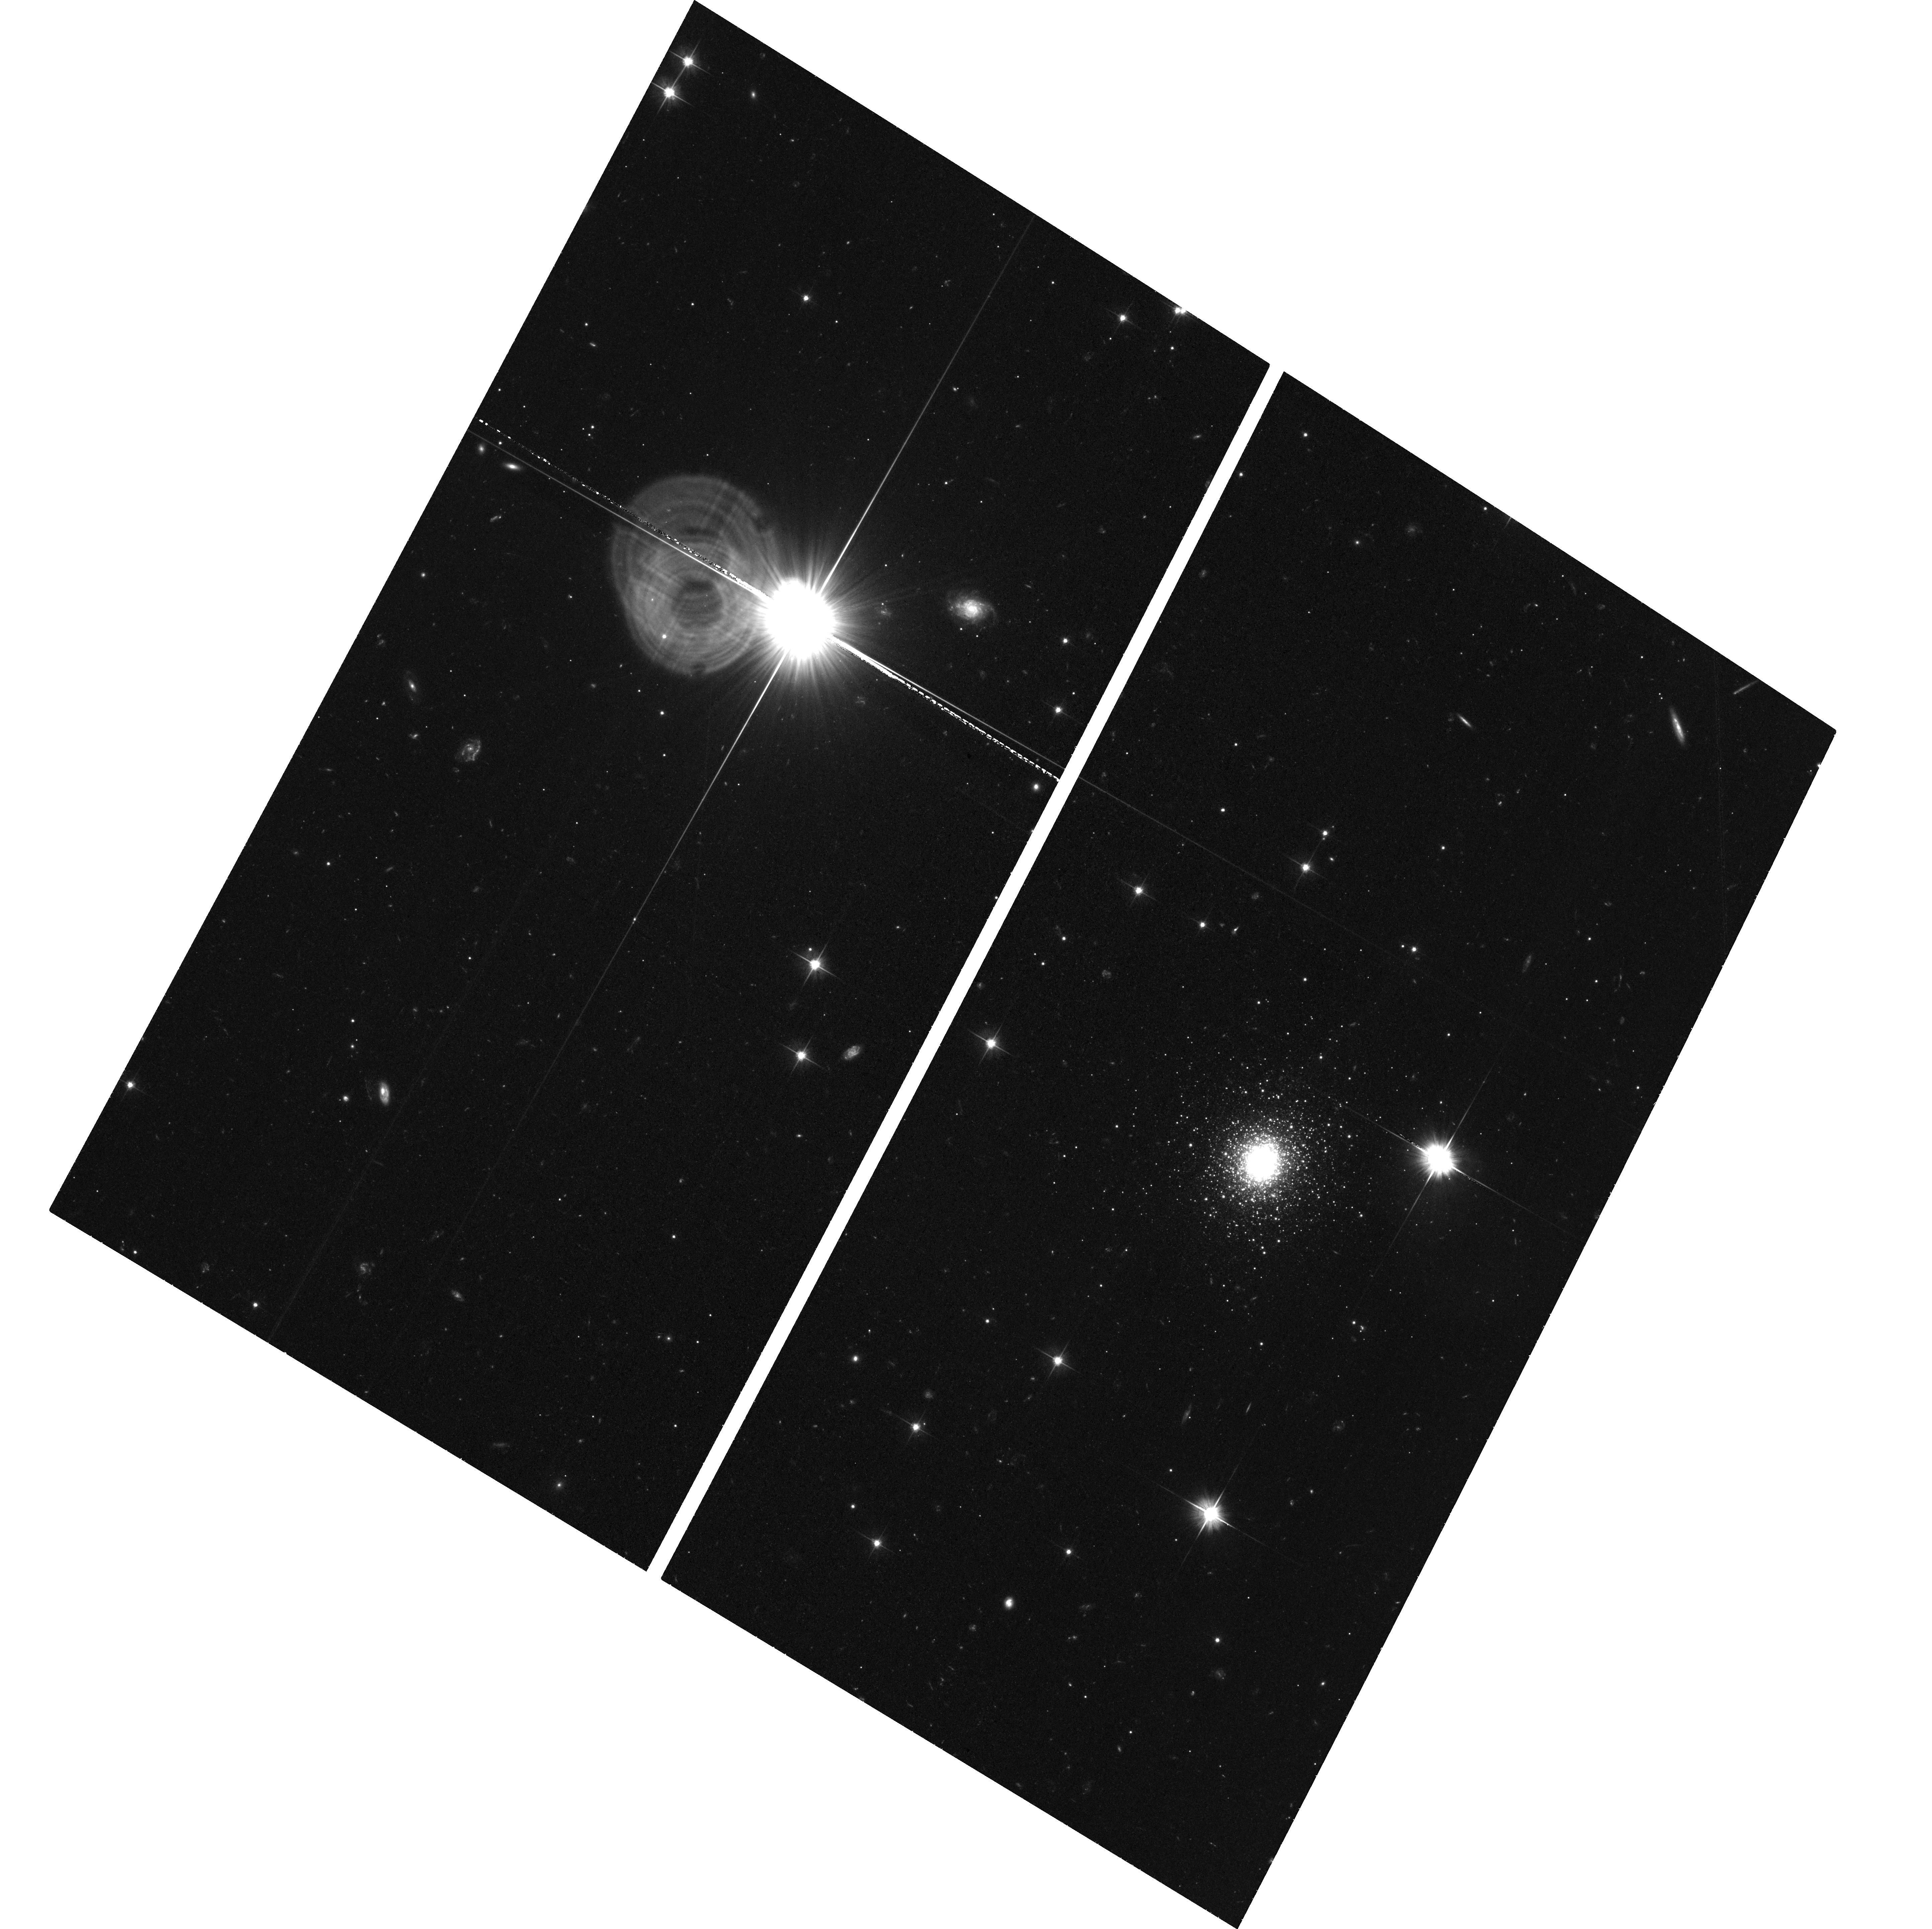
Target: B514
Instrument: ACS/WFC
Filter: F606W
Exposure: 1.3 h
Observation ID: hst_16746_07_acs_wfc_f606w_jepn07

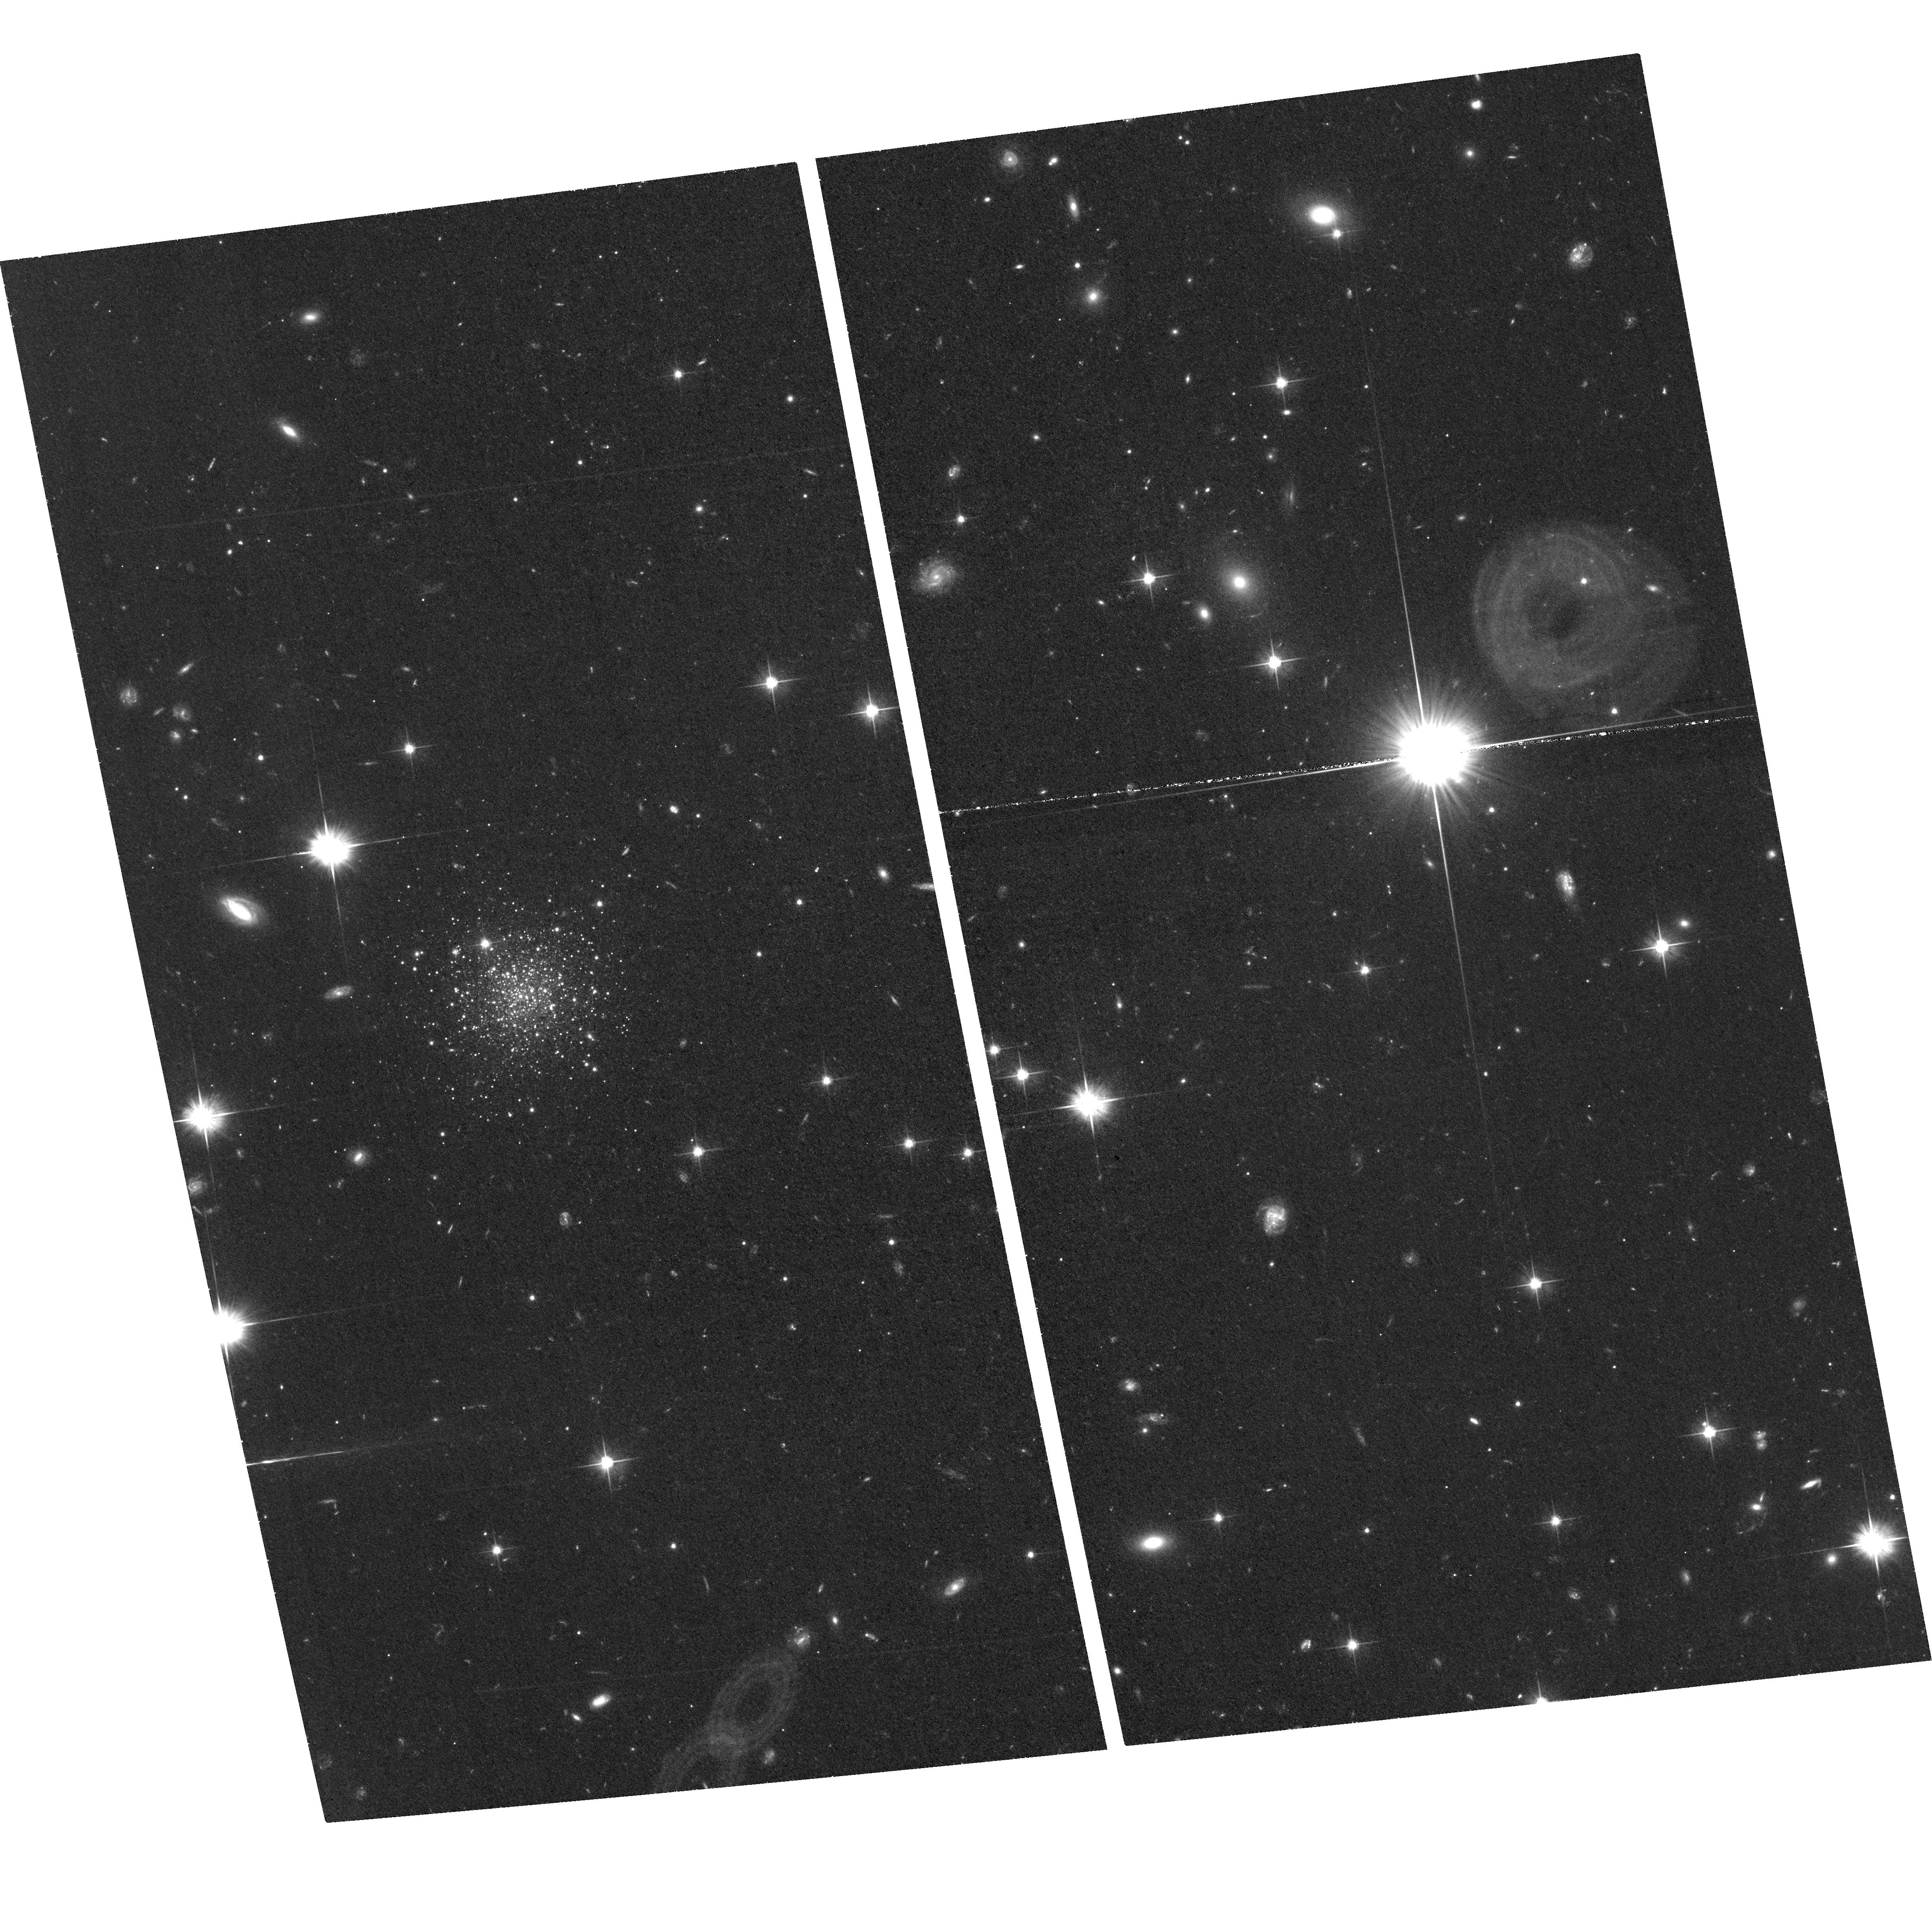
Target: PANDAS-02
Instrument: ACS/WFC
Filter: F606W
Exposure: 1.4 h
Observation ID: hst_16746_01_acs_wfc_f606w_jepn01

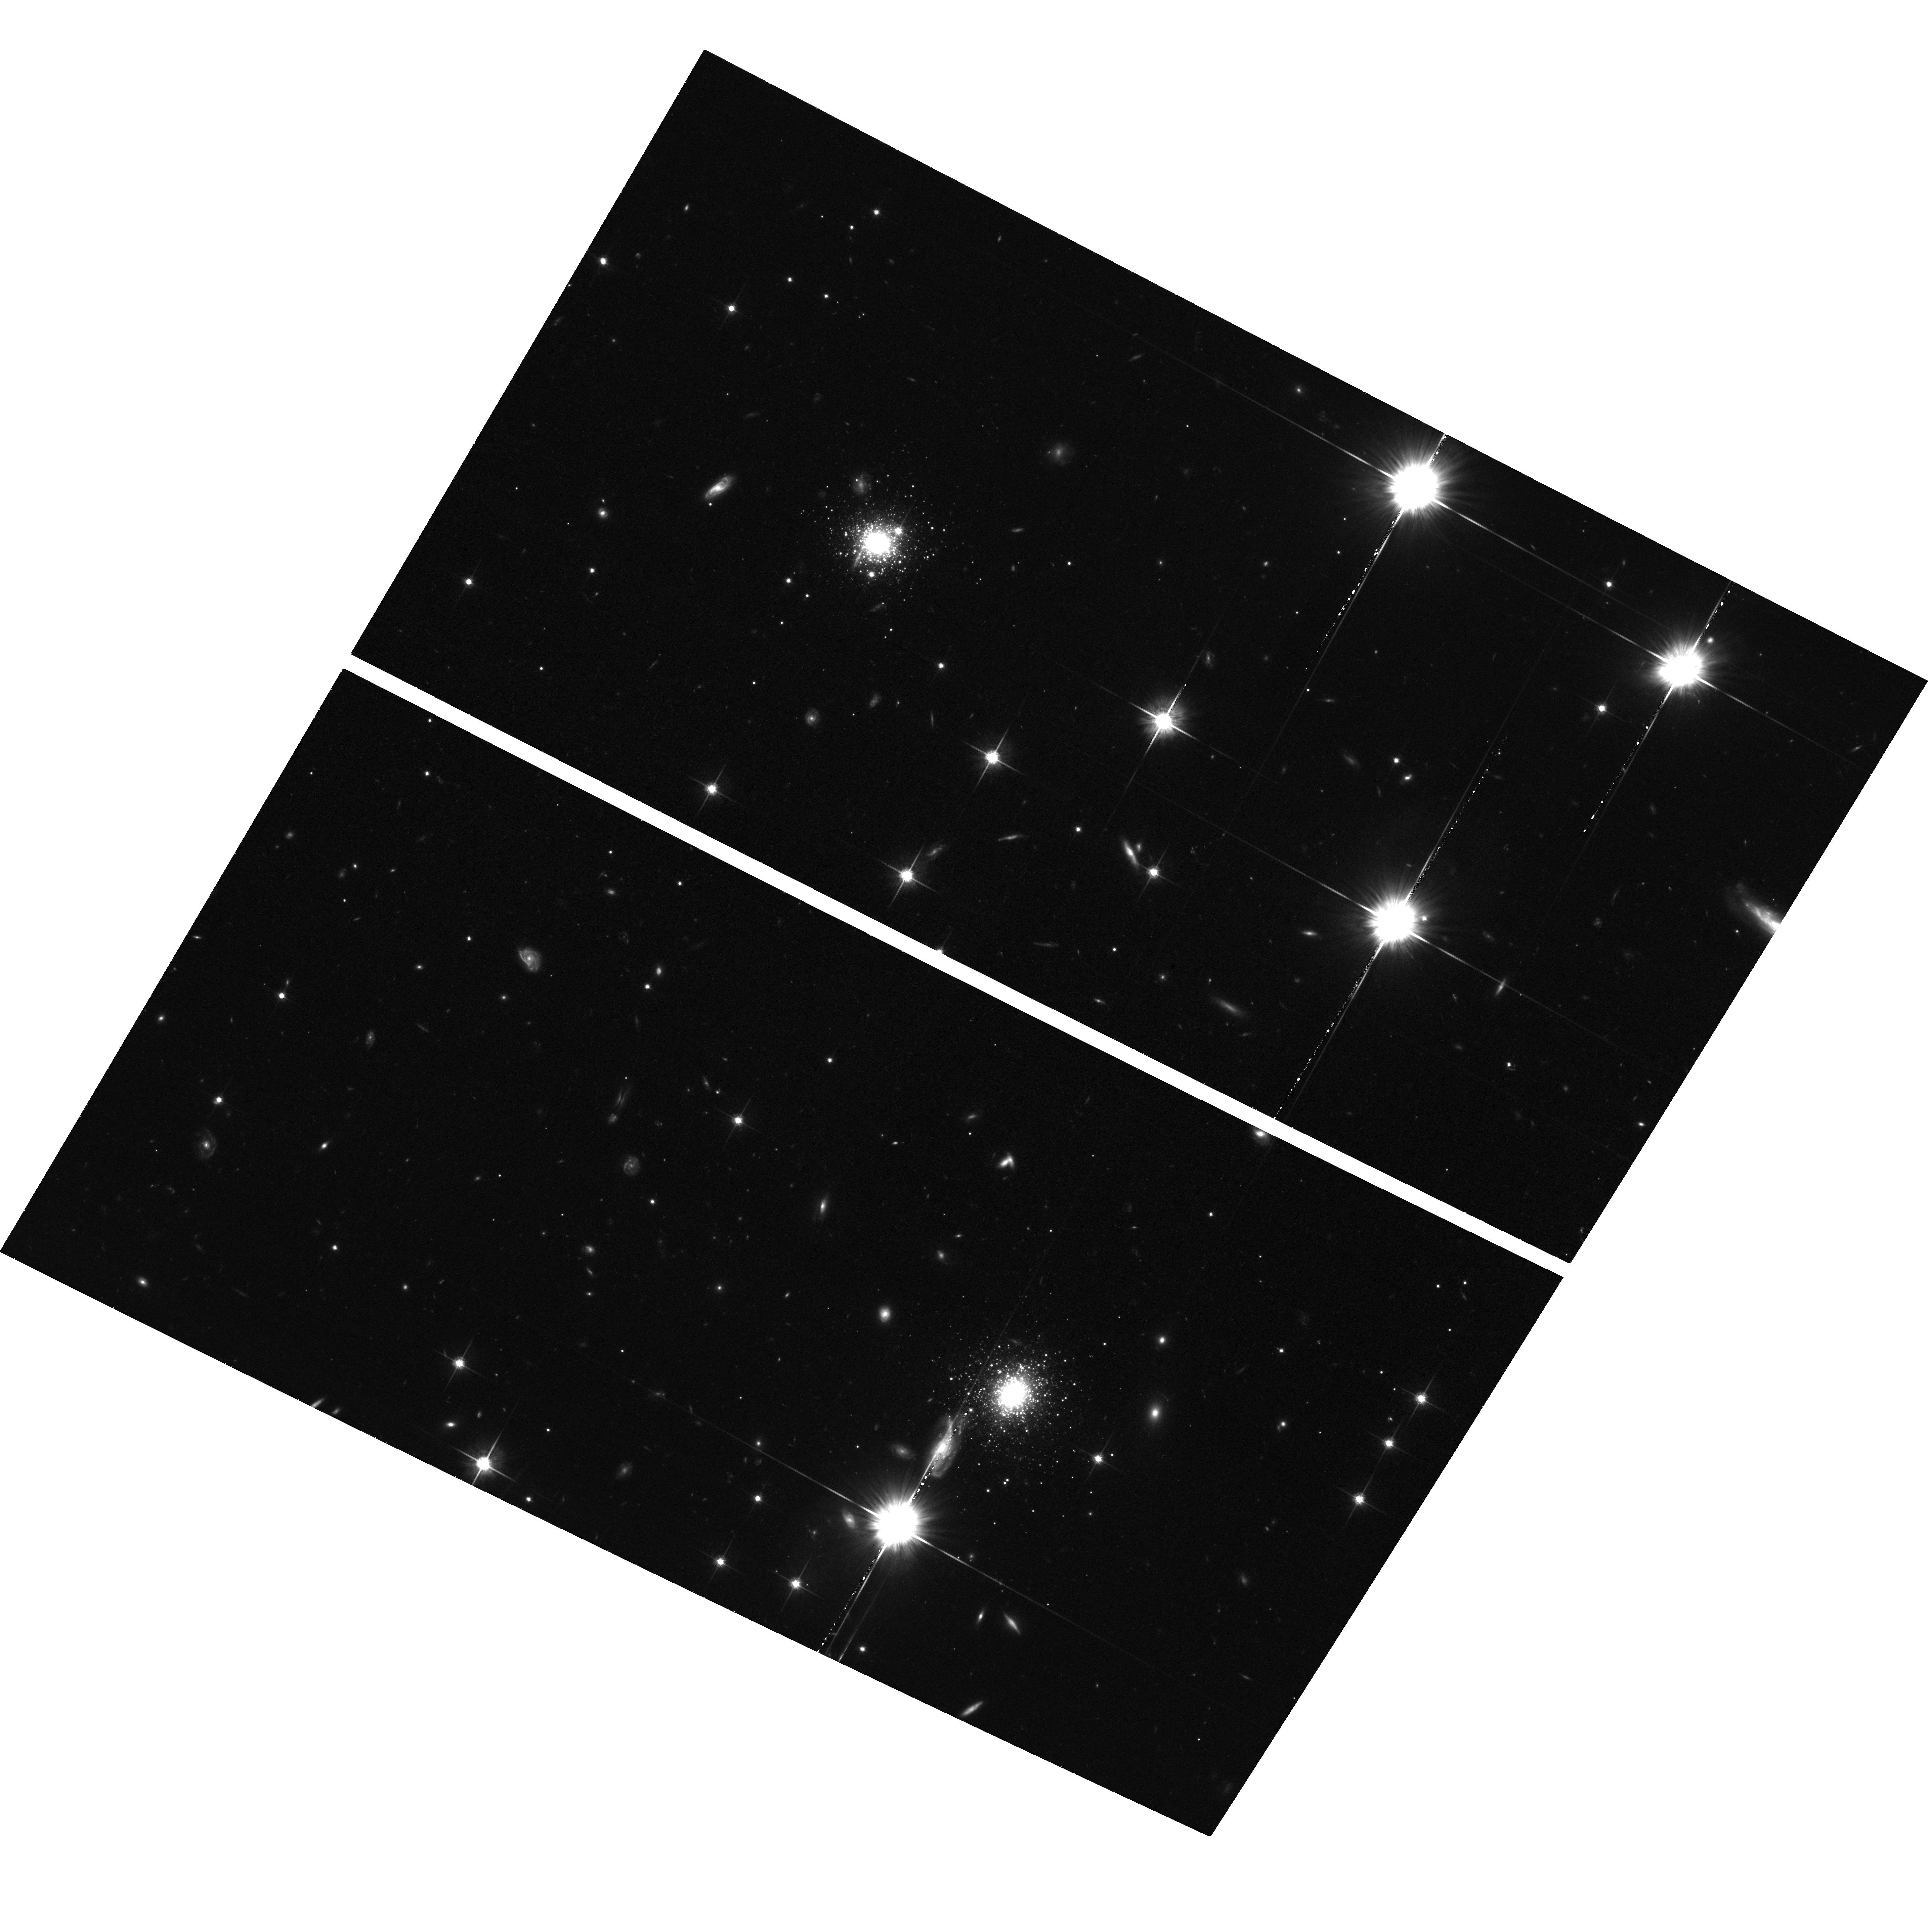
Target: PANDAS-53+54
Instrument: ACS/WFC
Filter: F814W
Exposure: 1.3 h
Observation ID: hst_16746_10_acs_wfc_f814w_jepn10

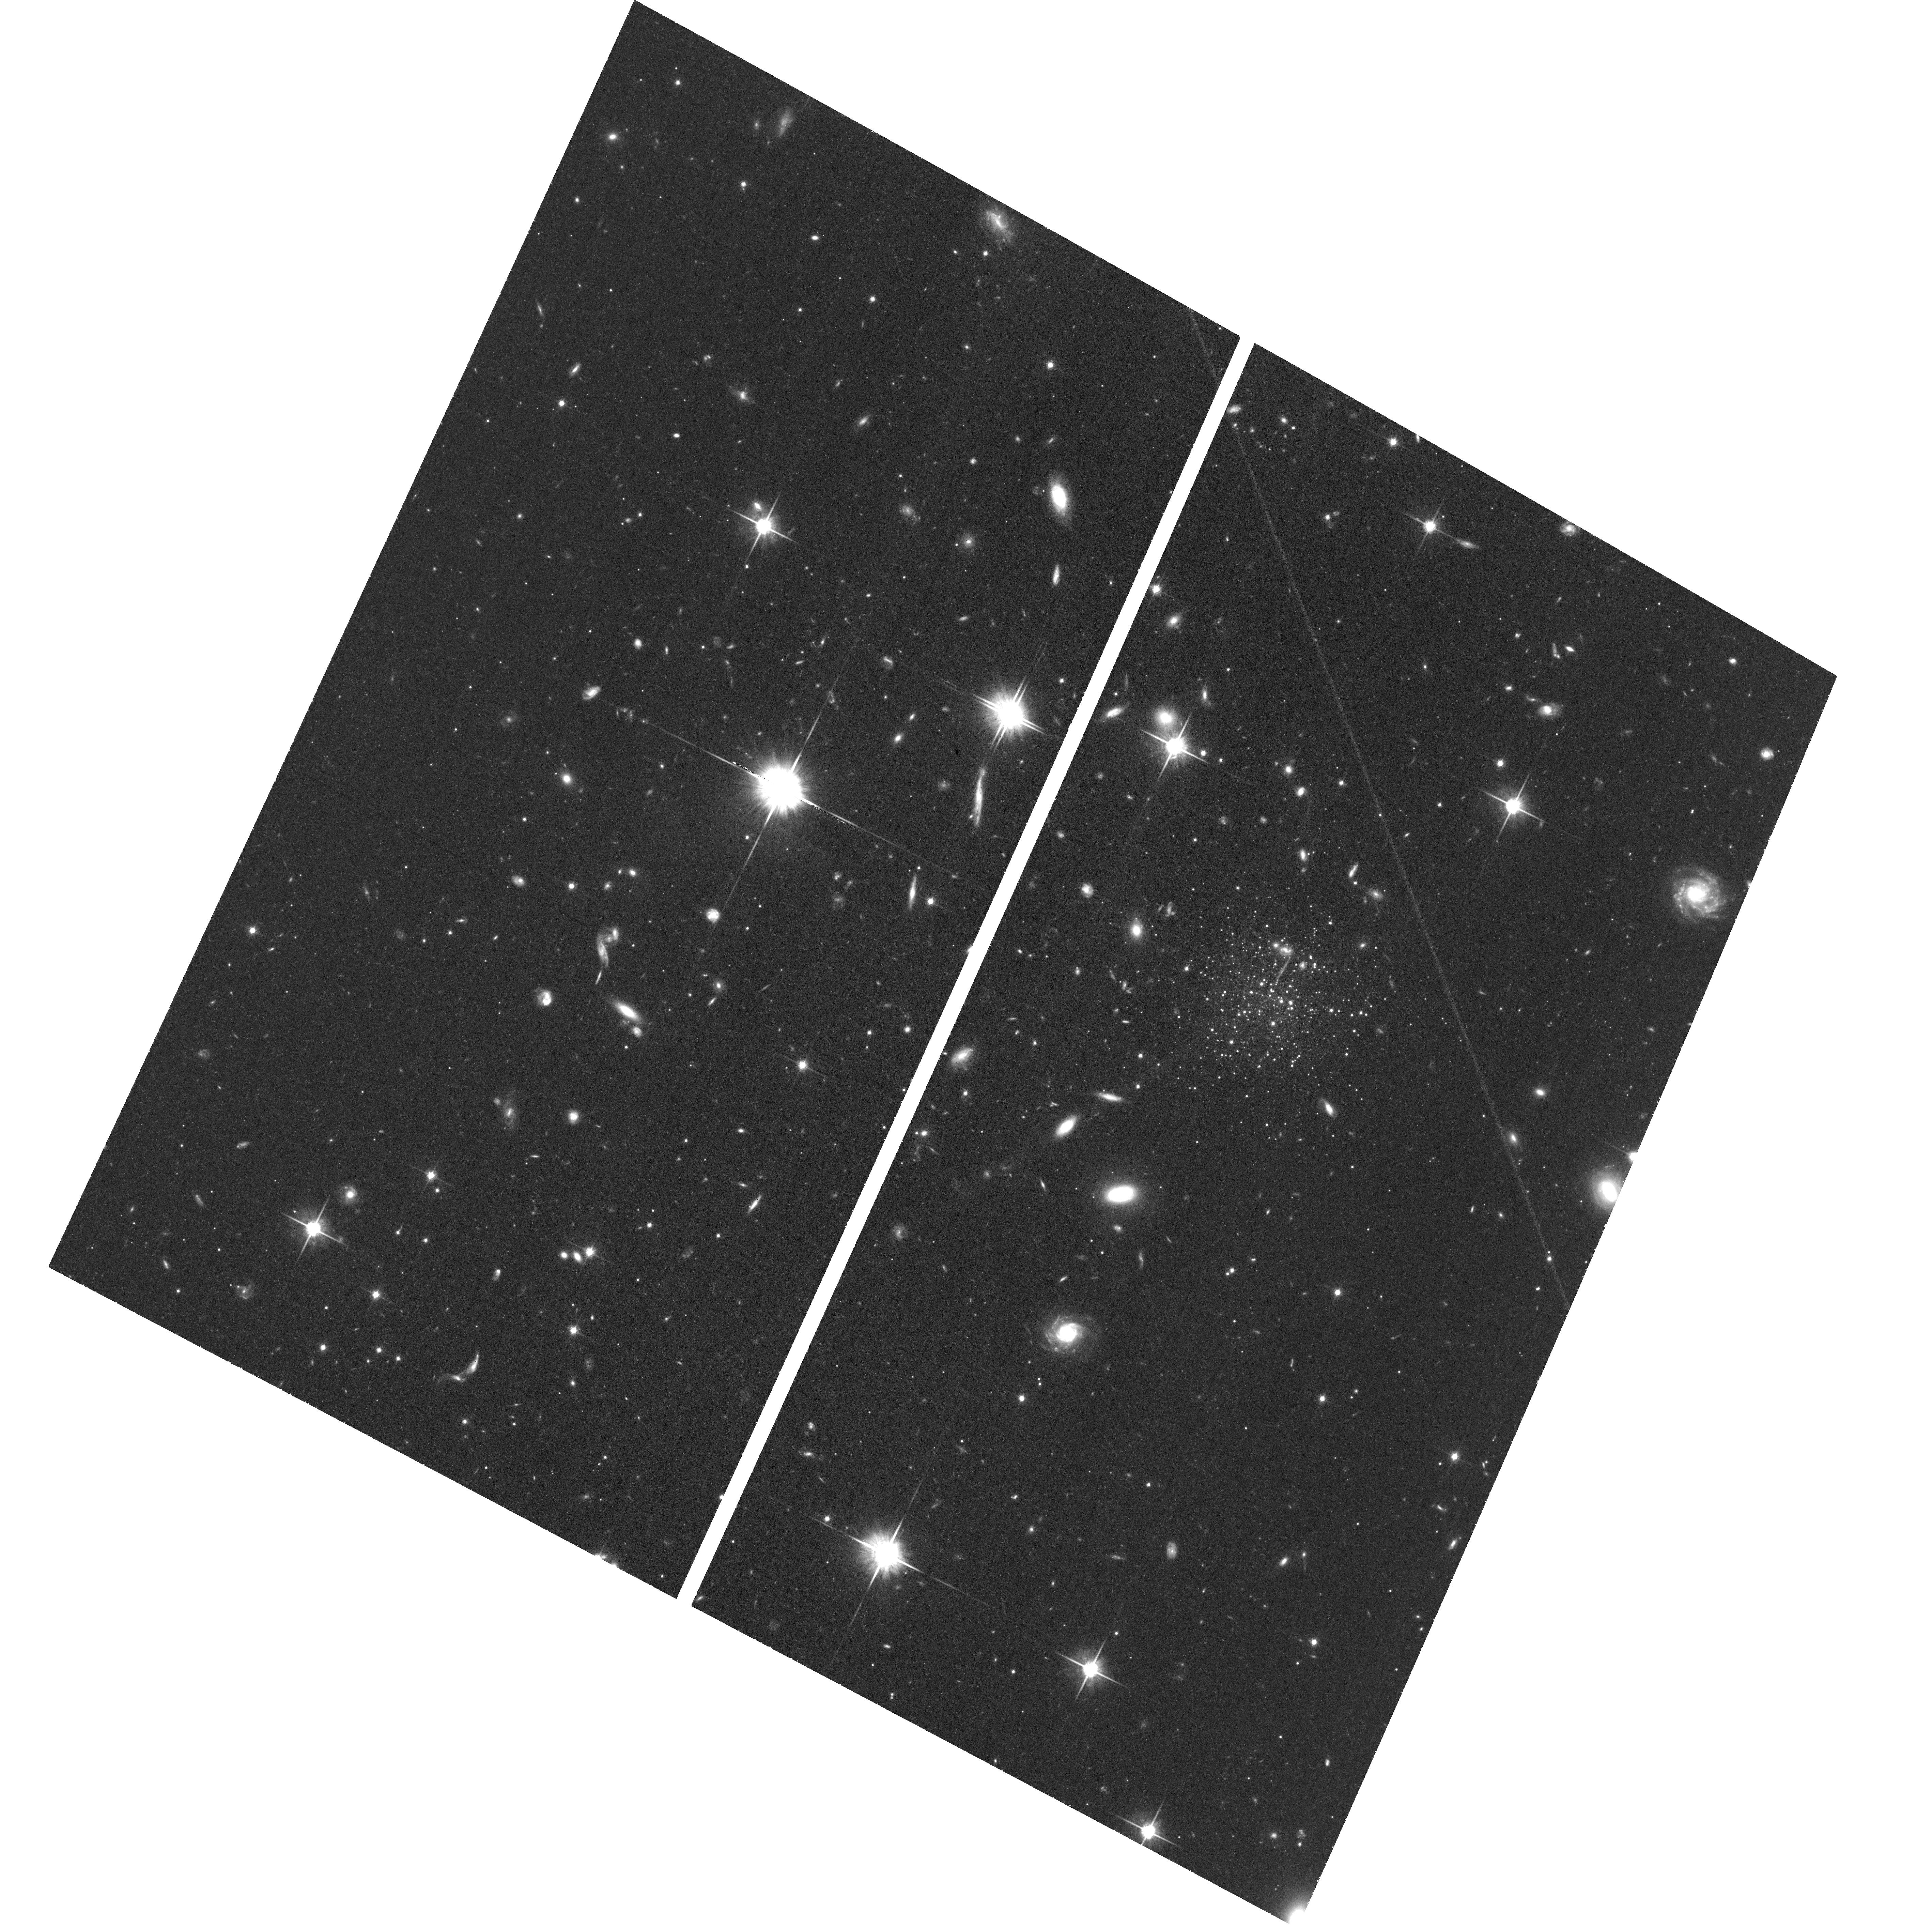
Target: HEC12
Instrument: ACS/WFC
Filter: F814W
Exposure: 1.3 h
Observation ID: hst_16746_04_acs_wfc_f814w_jepn04

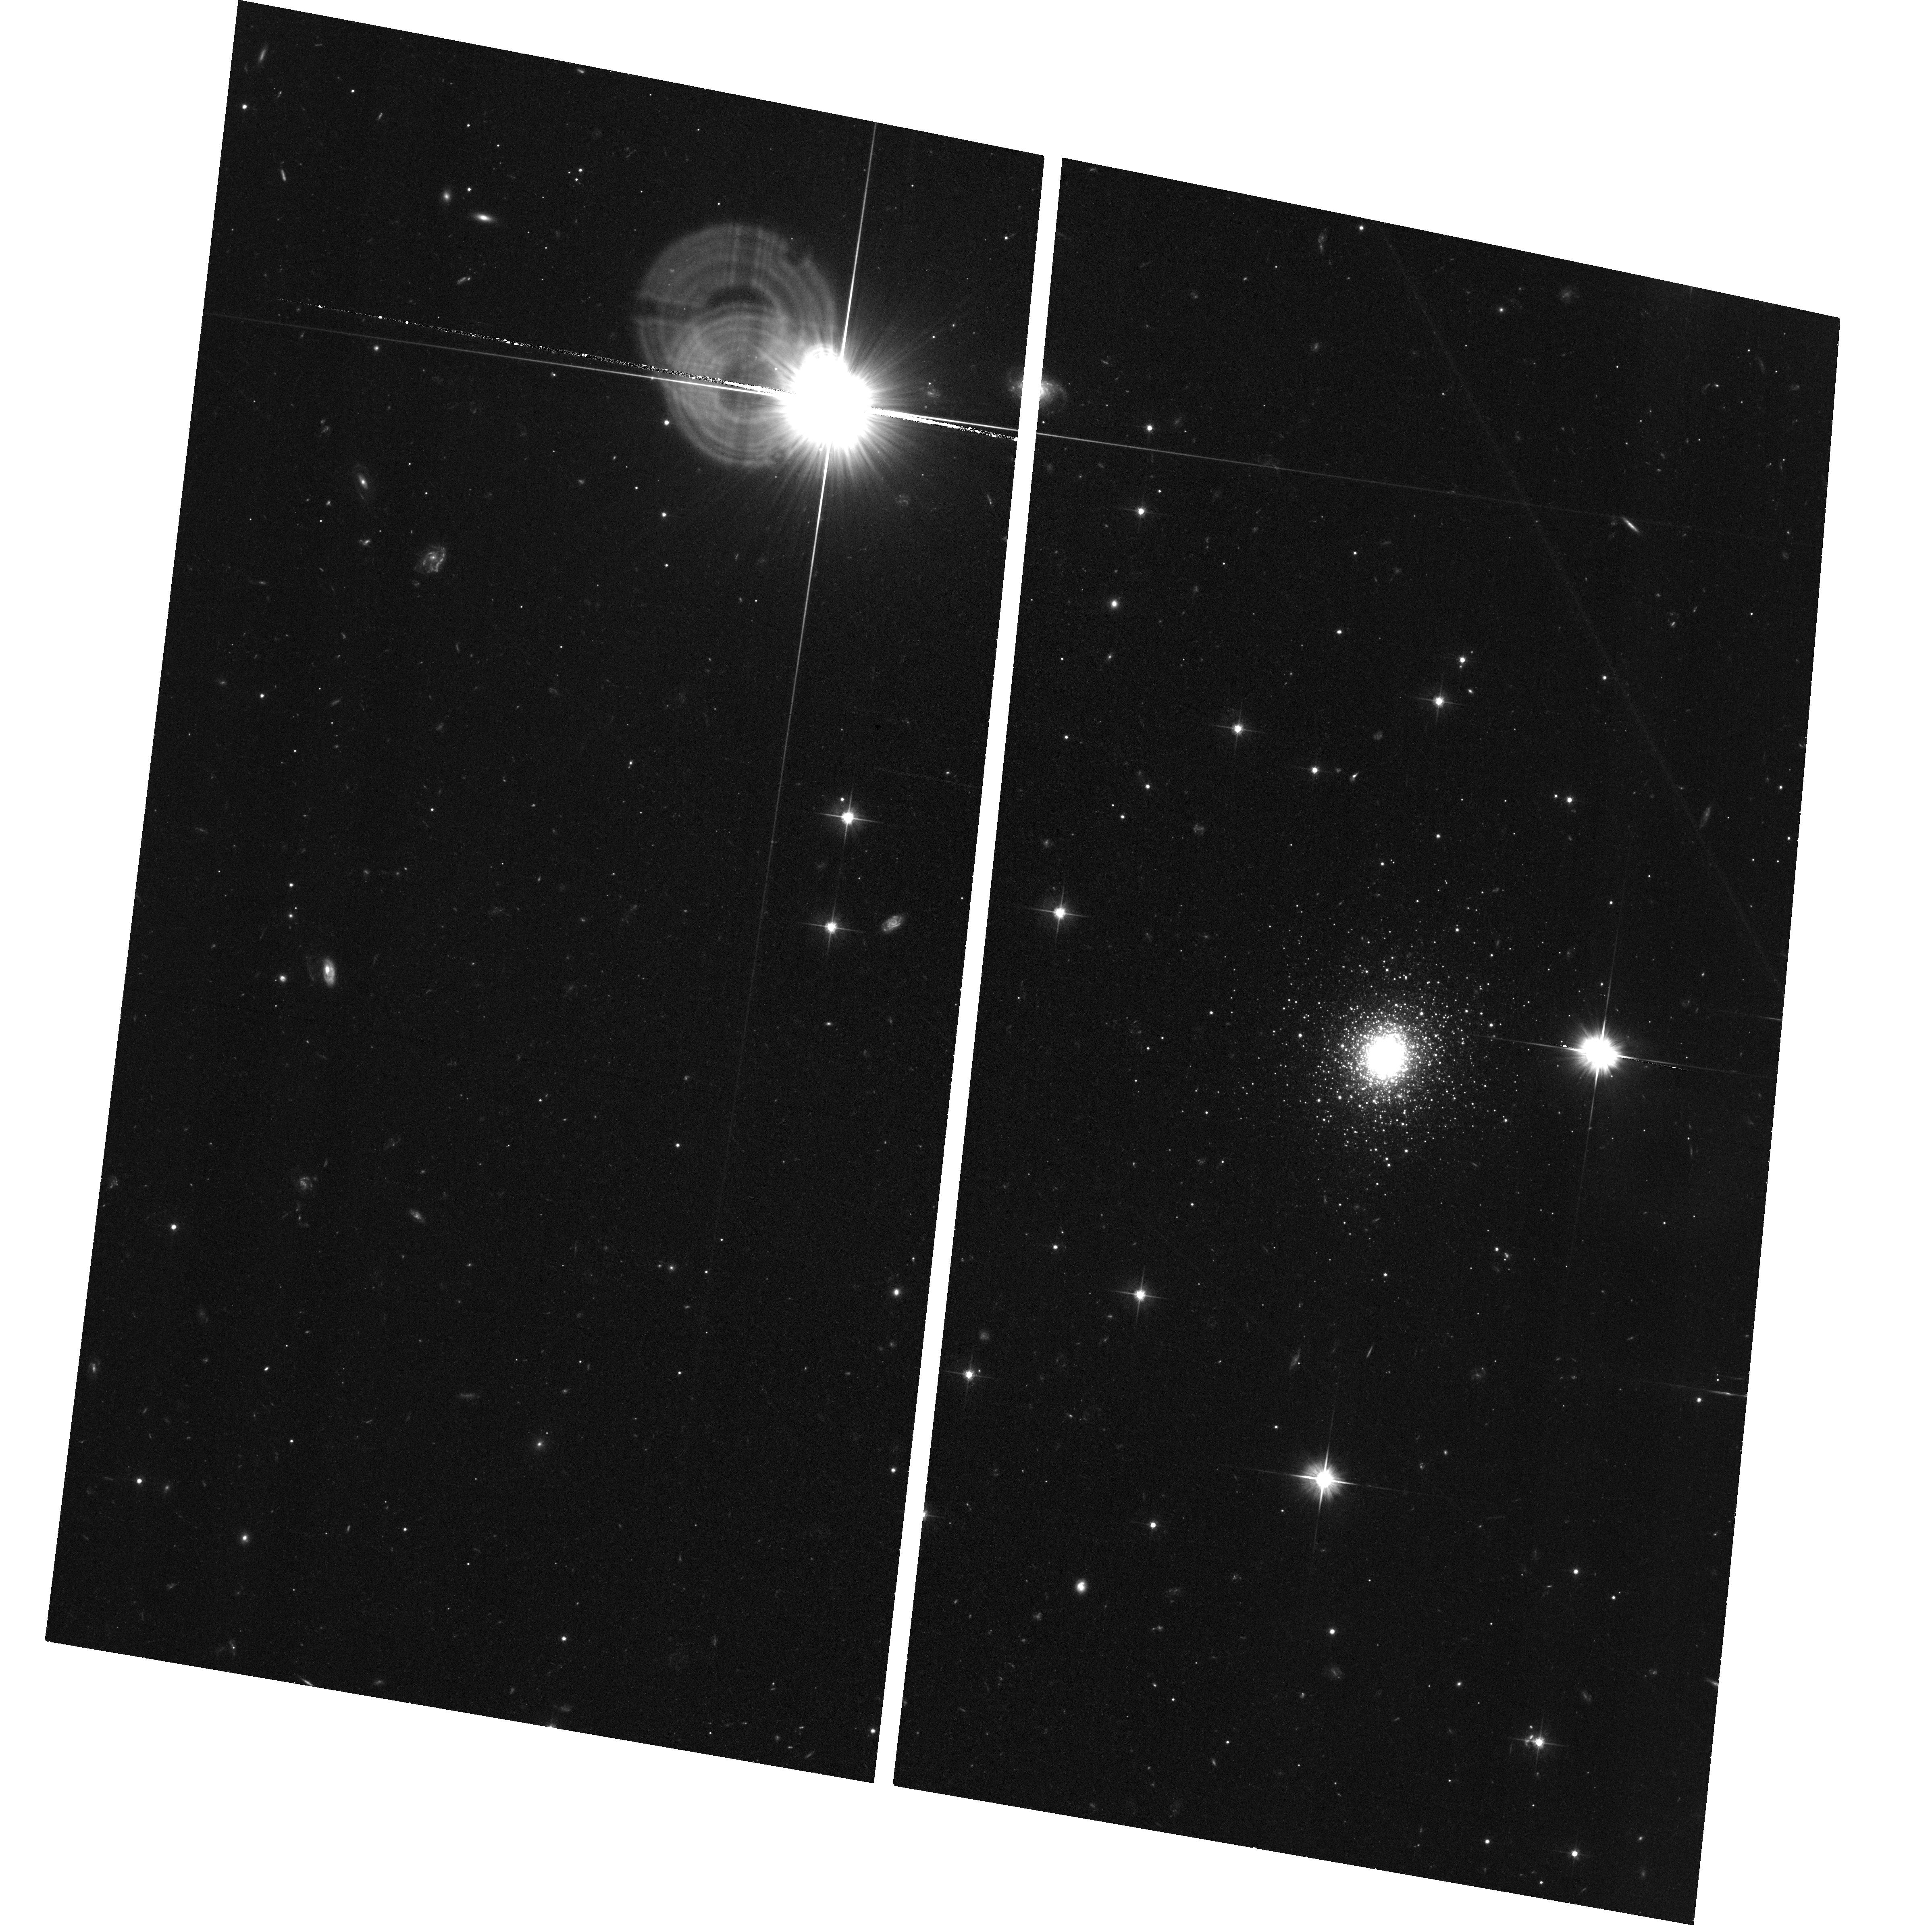
Target: B514
Instrument: ACS/WFC
Filter: F606W
Exposure: 1.3 h
Observation ID: hst_16746_08_acs_wfc_f606w_jepn08

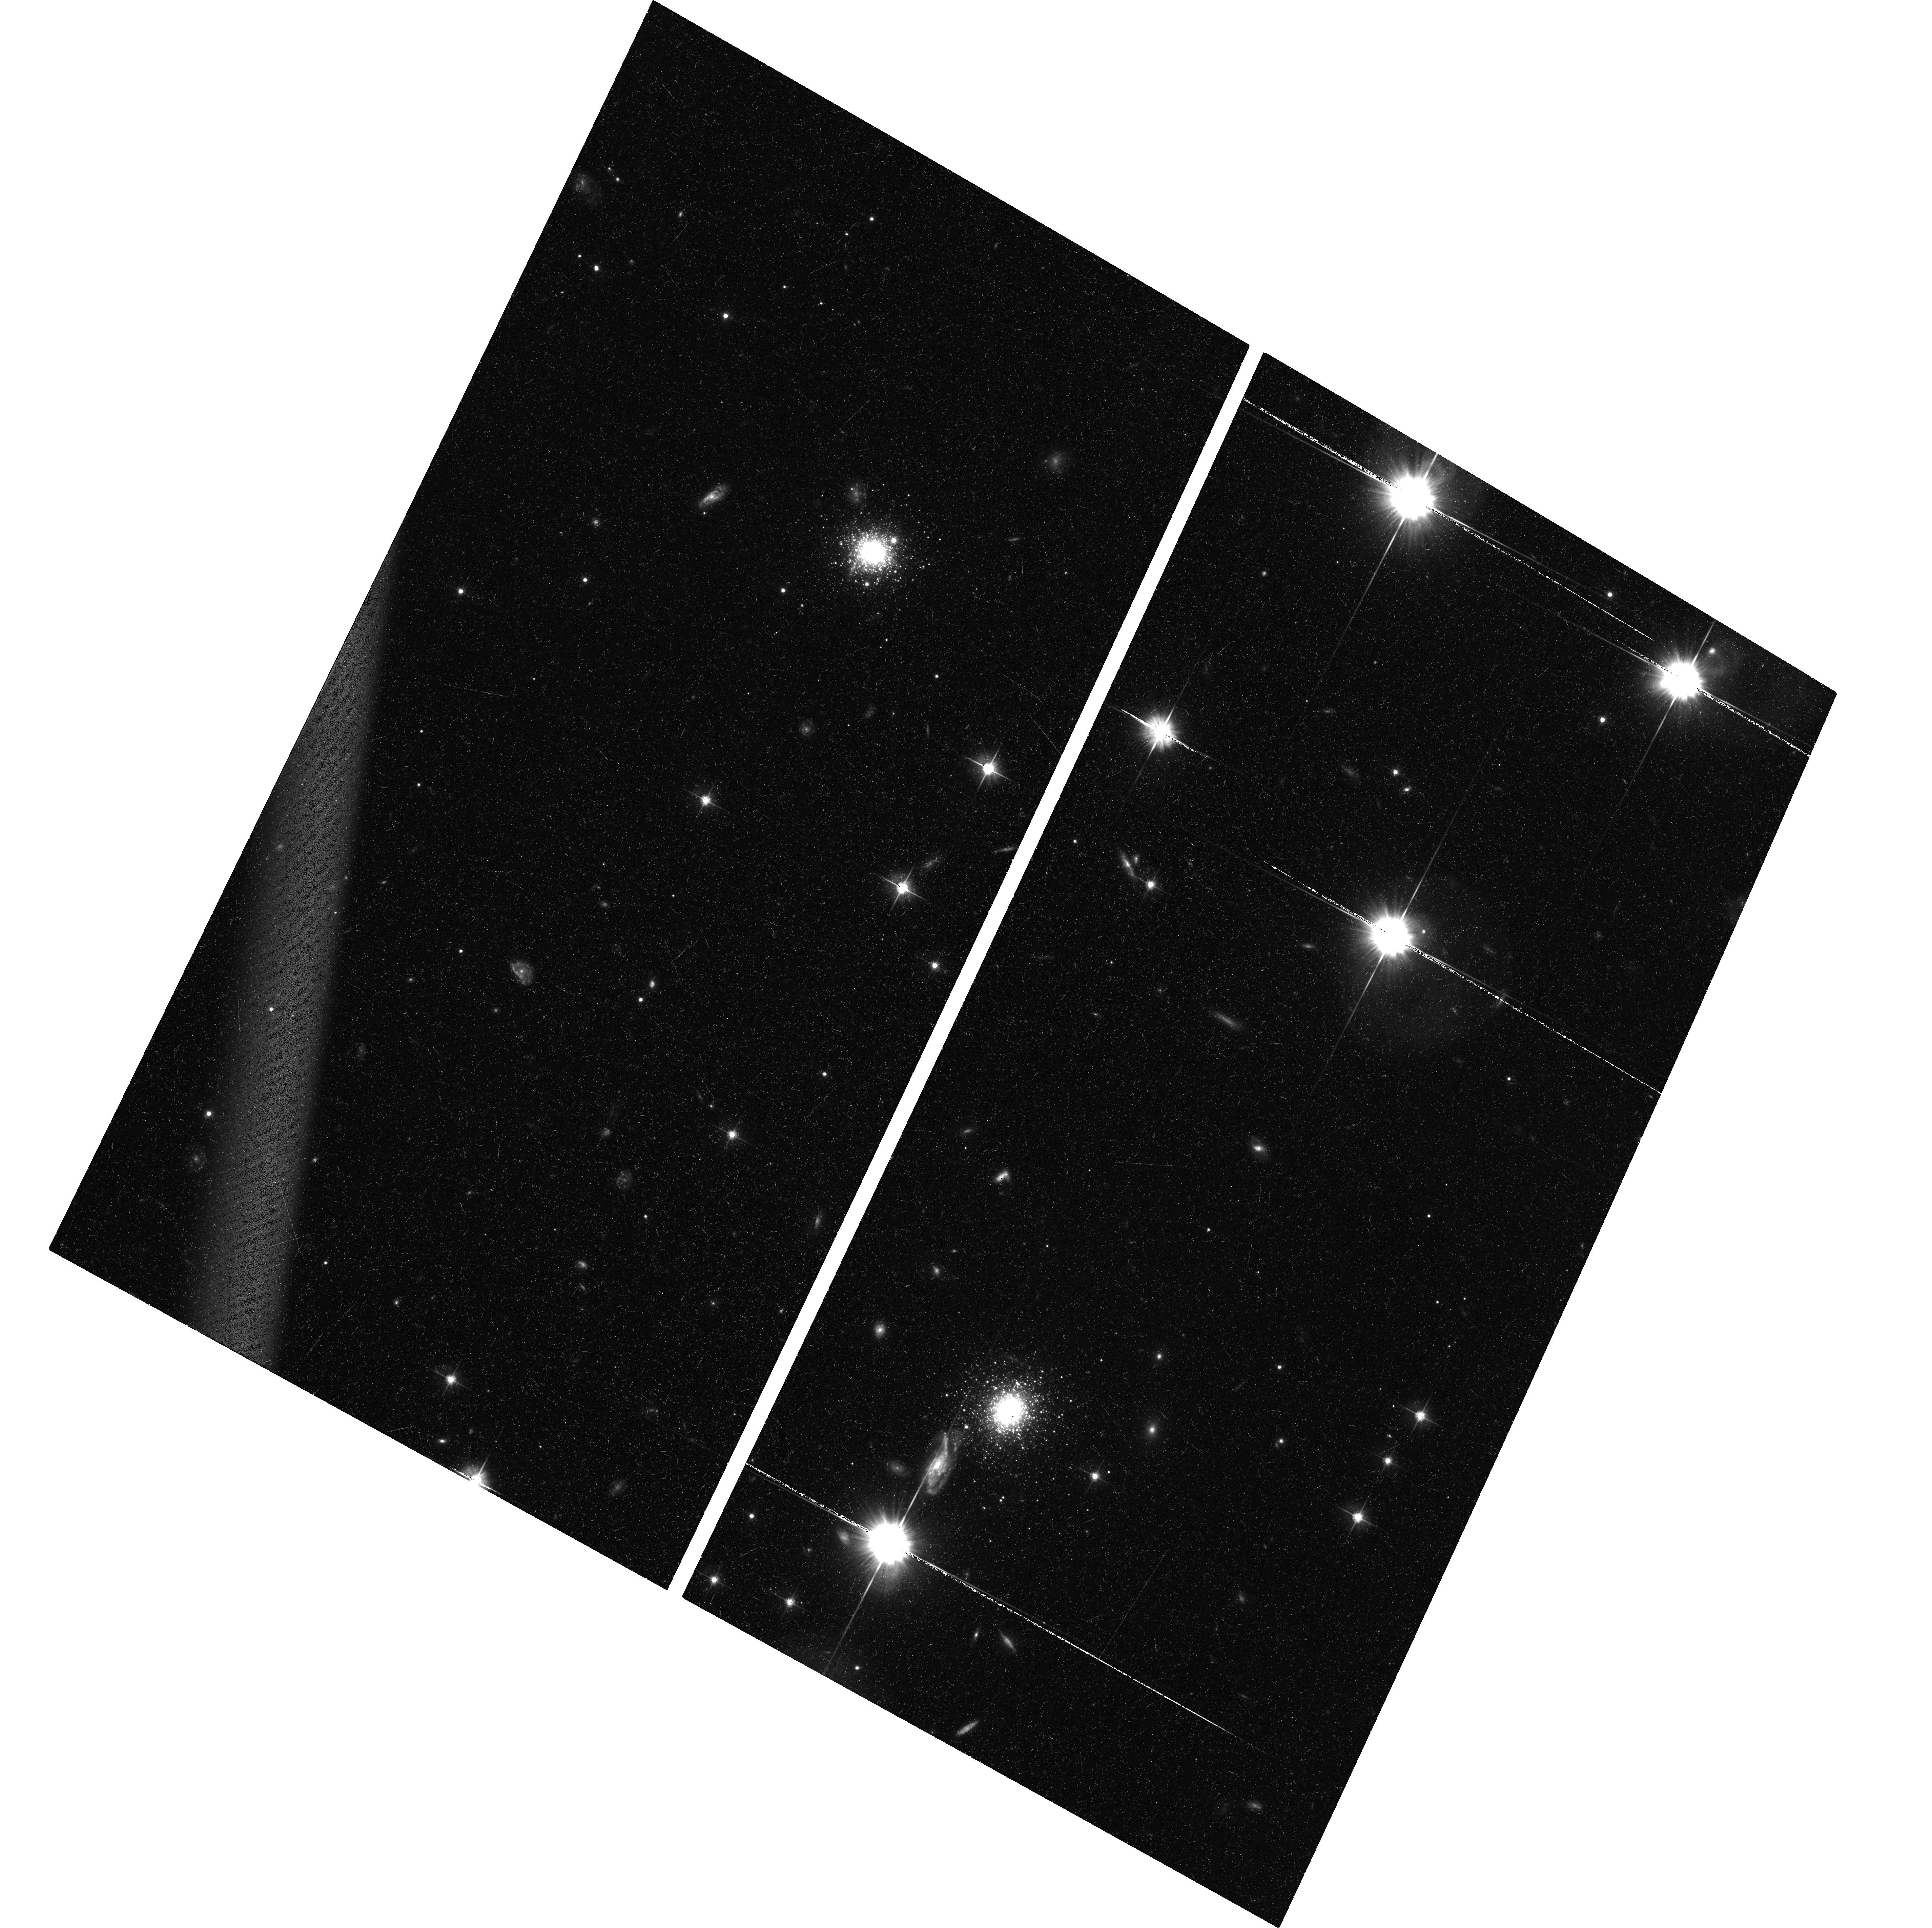
Target: PANDAS-53+54
Instrument: ACS/WFC
Filter: F606W
Exposure: 1.2 h
Observation ID: hst_16746_11_acs_wfc_f606w_jepn11

Reconstructing Andromedas accretion history with remote globular clusters: a pilot proper motion study (PI: Mackey, Dougal)

Resolved observations of the stellar halos of nearby galaxies yield critical insight into the mass assembly history in these systems, allowing the predictions of cosmological models to be directly confronted with experimental data. Andromeda (M31) is a key location for this endeavour, offering a second data point, and exhibiting strikingly different halo properties, to the Milky Way. Here we propose to take the first step towards obtaining full 6D orbital phase-space information for stellar substructures in the M31 halo, by undertaking a pilot survey to measure proper motions for a small set of globular clusters with first-epoch ACS/WFC imaging taken 11-17 years ago. By comparison with recent HST proper motion studies of larger stellar systems out to the distance of M31, we expect to achieve a precision of ~0.010-0.015 mas/yr with these baselines. This compares favourably with the observed 1D (line-of-sight) kinematics of M31's outer globular cluster system, which exhibit a velocity dispersion of ~100 km/s (0.027 mas/yr) plus coherent rotation of comparable amplitude. These pilot measurements will provide the first 6D phase-space information for any extragalactic stellar stream, and enable a new, independent estimate of the shape and mass of the M31 dark halo at very large radii (50-120 kpc). By demonstrating feasibility and optimising our methodology with this data set, we ultimately aim to extend similar measurements to a much larger cluster sample in future, facilitating detailed orbital modelling that will accurately reconstruct the main events in M31's accretion history.